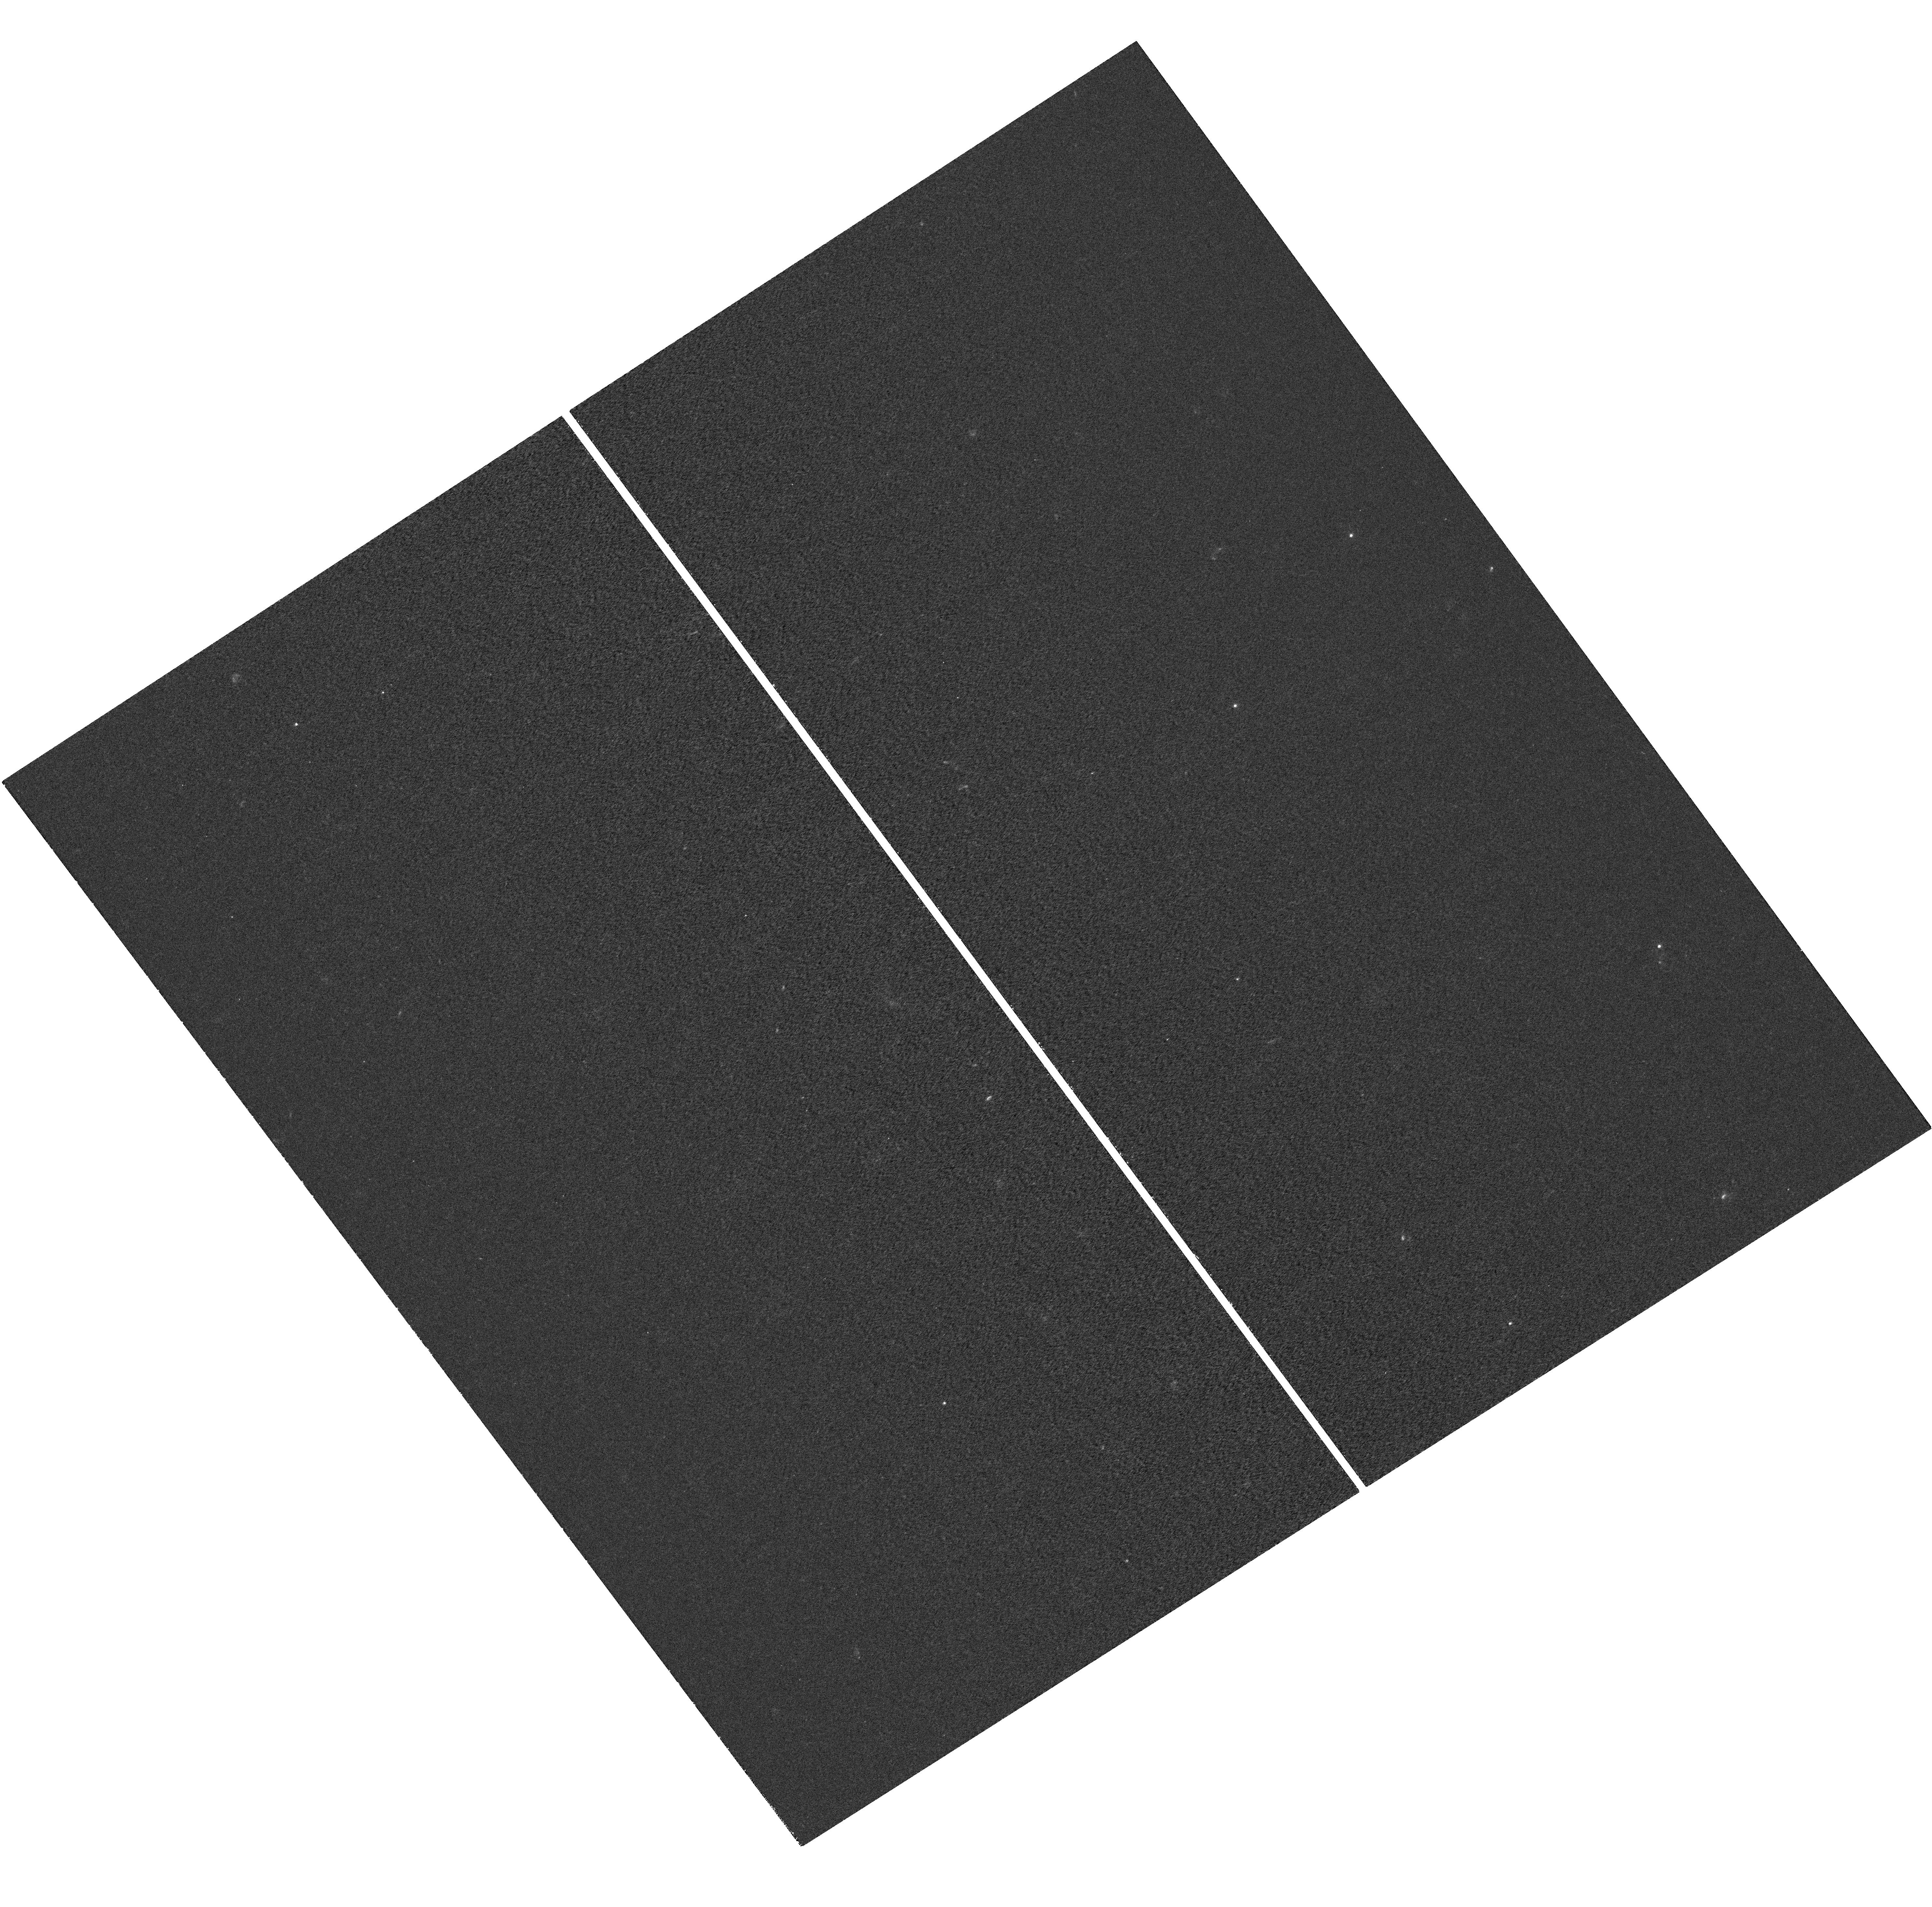
Target: RXJ2129+0005. Instrument: WFC3/UVIS. Filter: F275W. Exposure: 1 h. Observation ID: hst_12457_b3_wfc3_uvis_f275w_ibsvb3

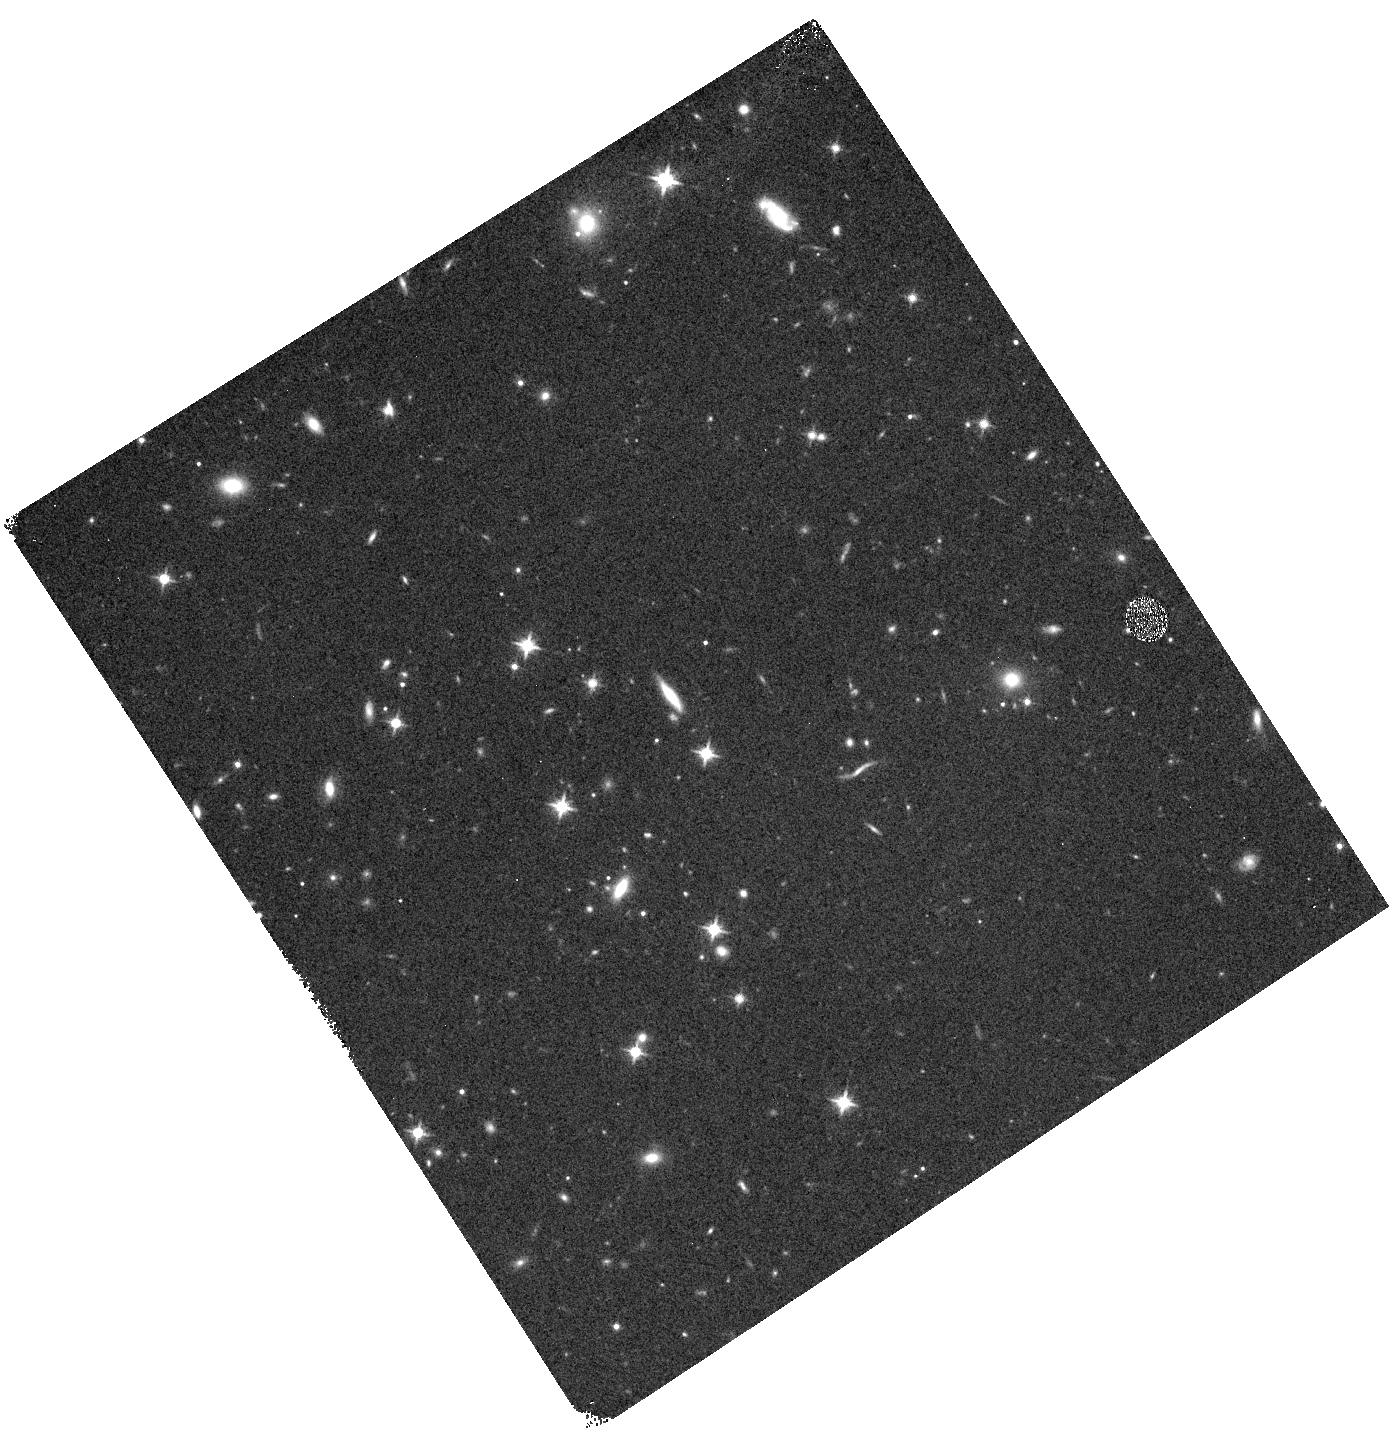
Target: RXJ2129-WFC3PAR2. Instrument: WFC3/IR. Filter: F125W. Exposure: 10 min. Observation ID: hst_12457_b0_wfc3_ir_f125w_ibsvb0

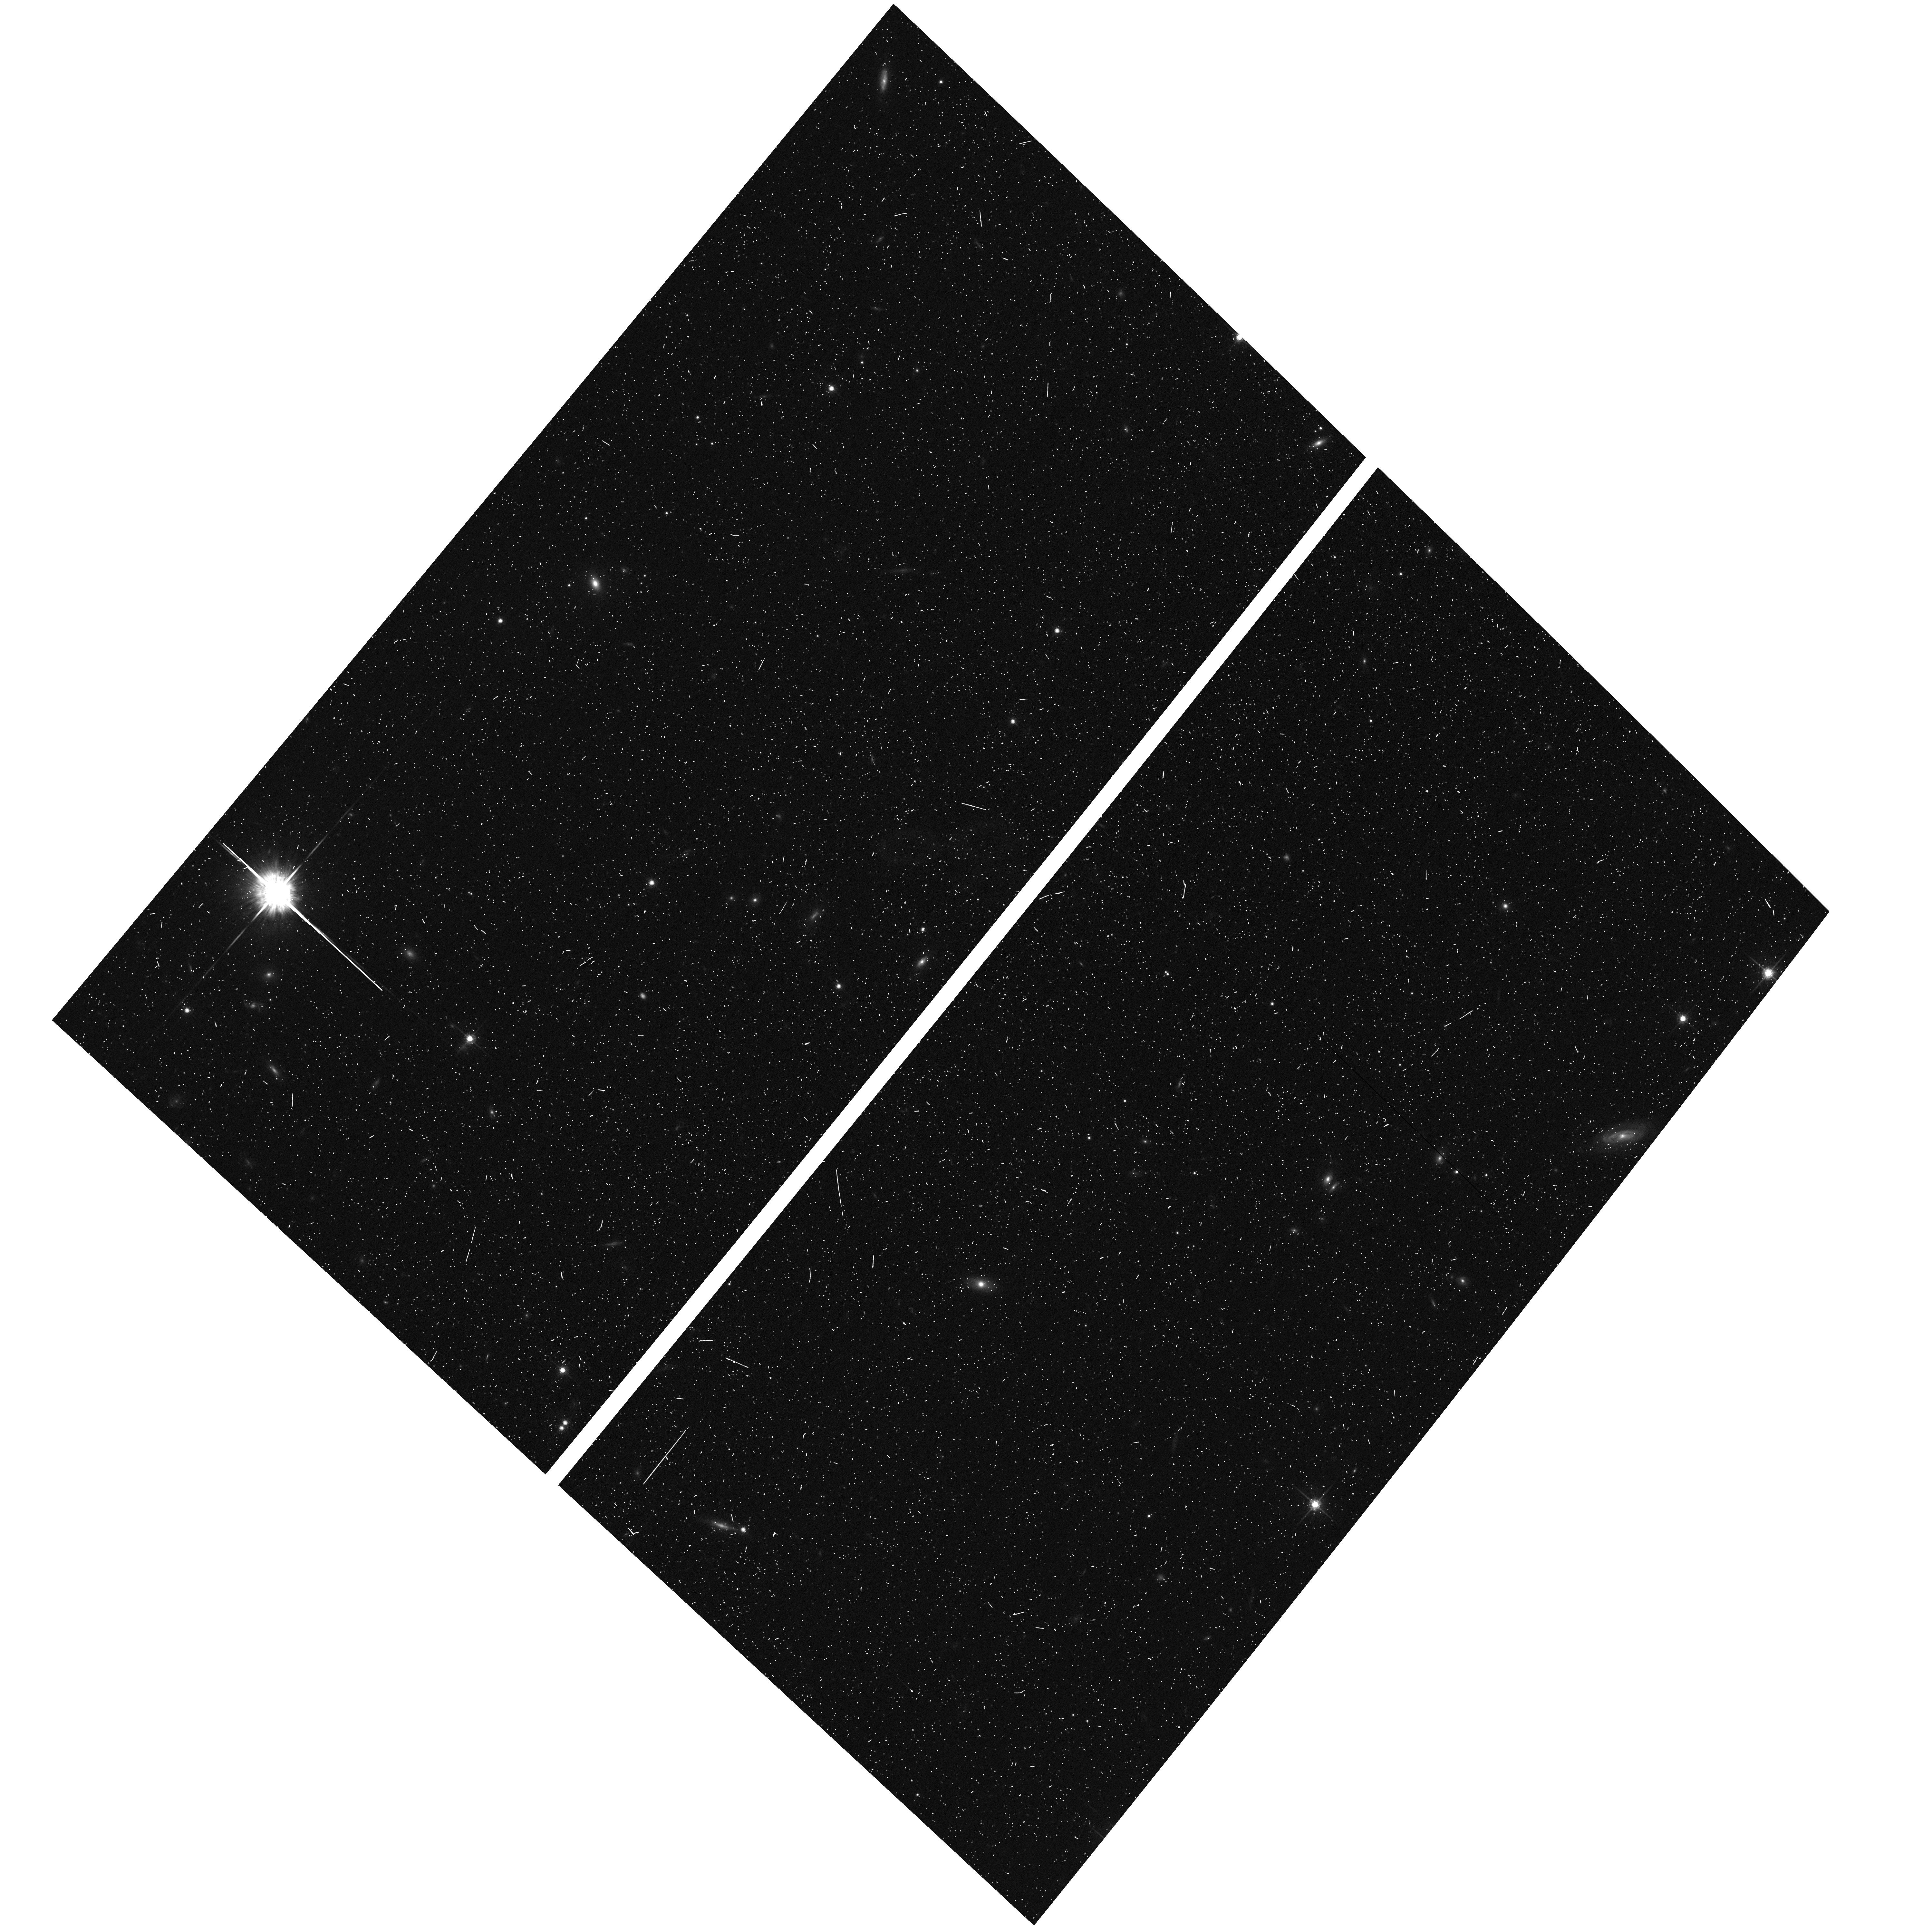
Target: RXJ2129-ACSPAR1. Instrument: ACS/WFC. Filter: F775W. Exposure: 7 min. Observation ID: hst_12457_a4_acs_wfc_f775w_jbsva4

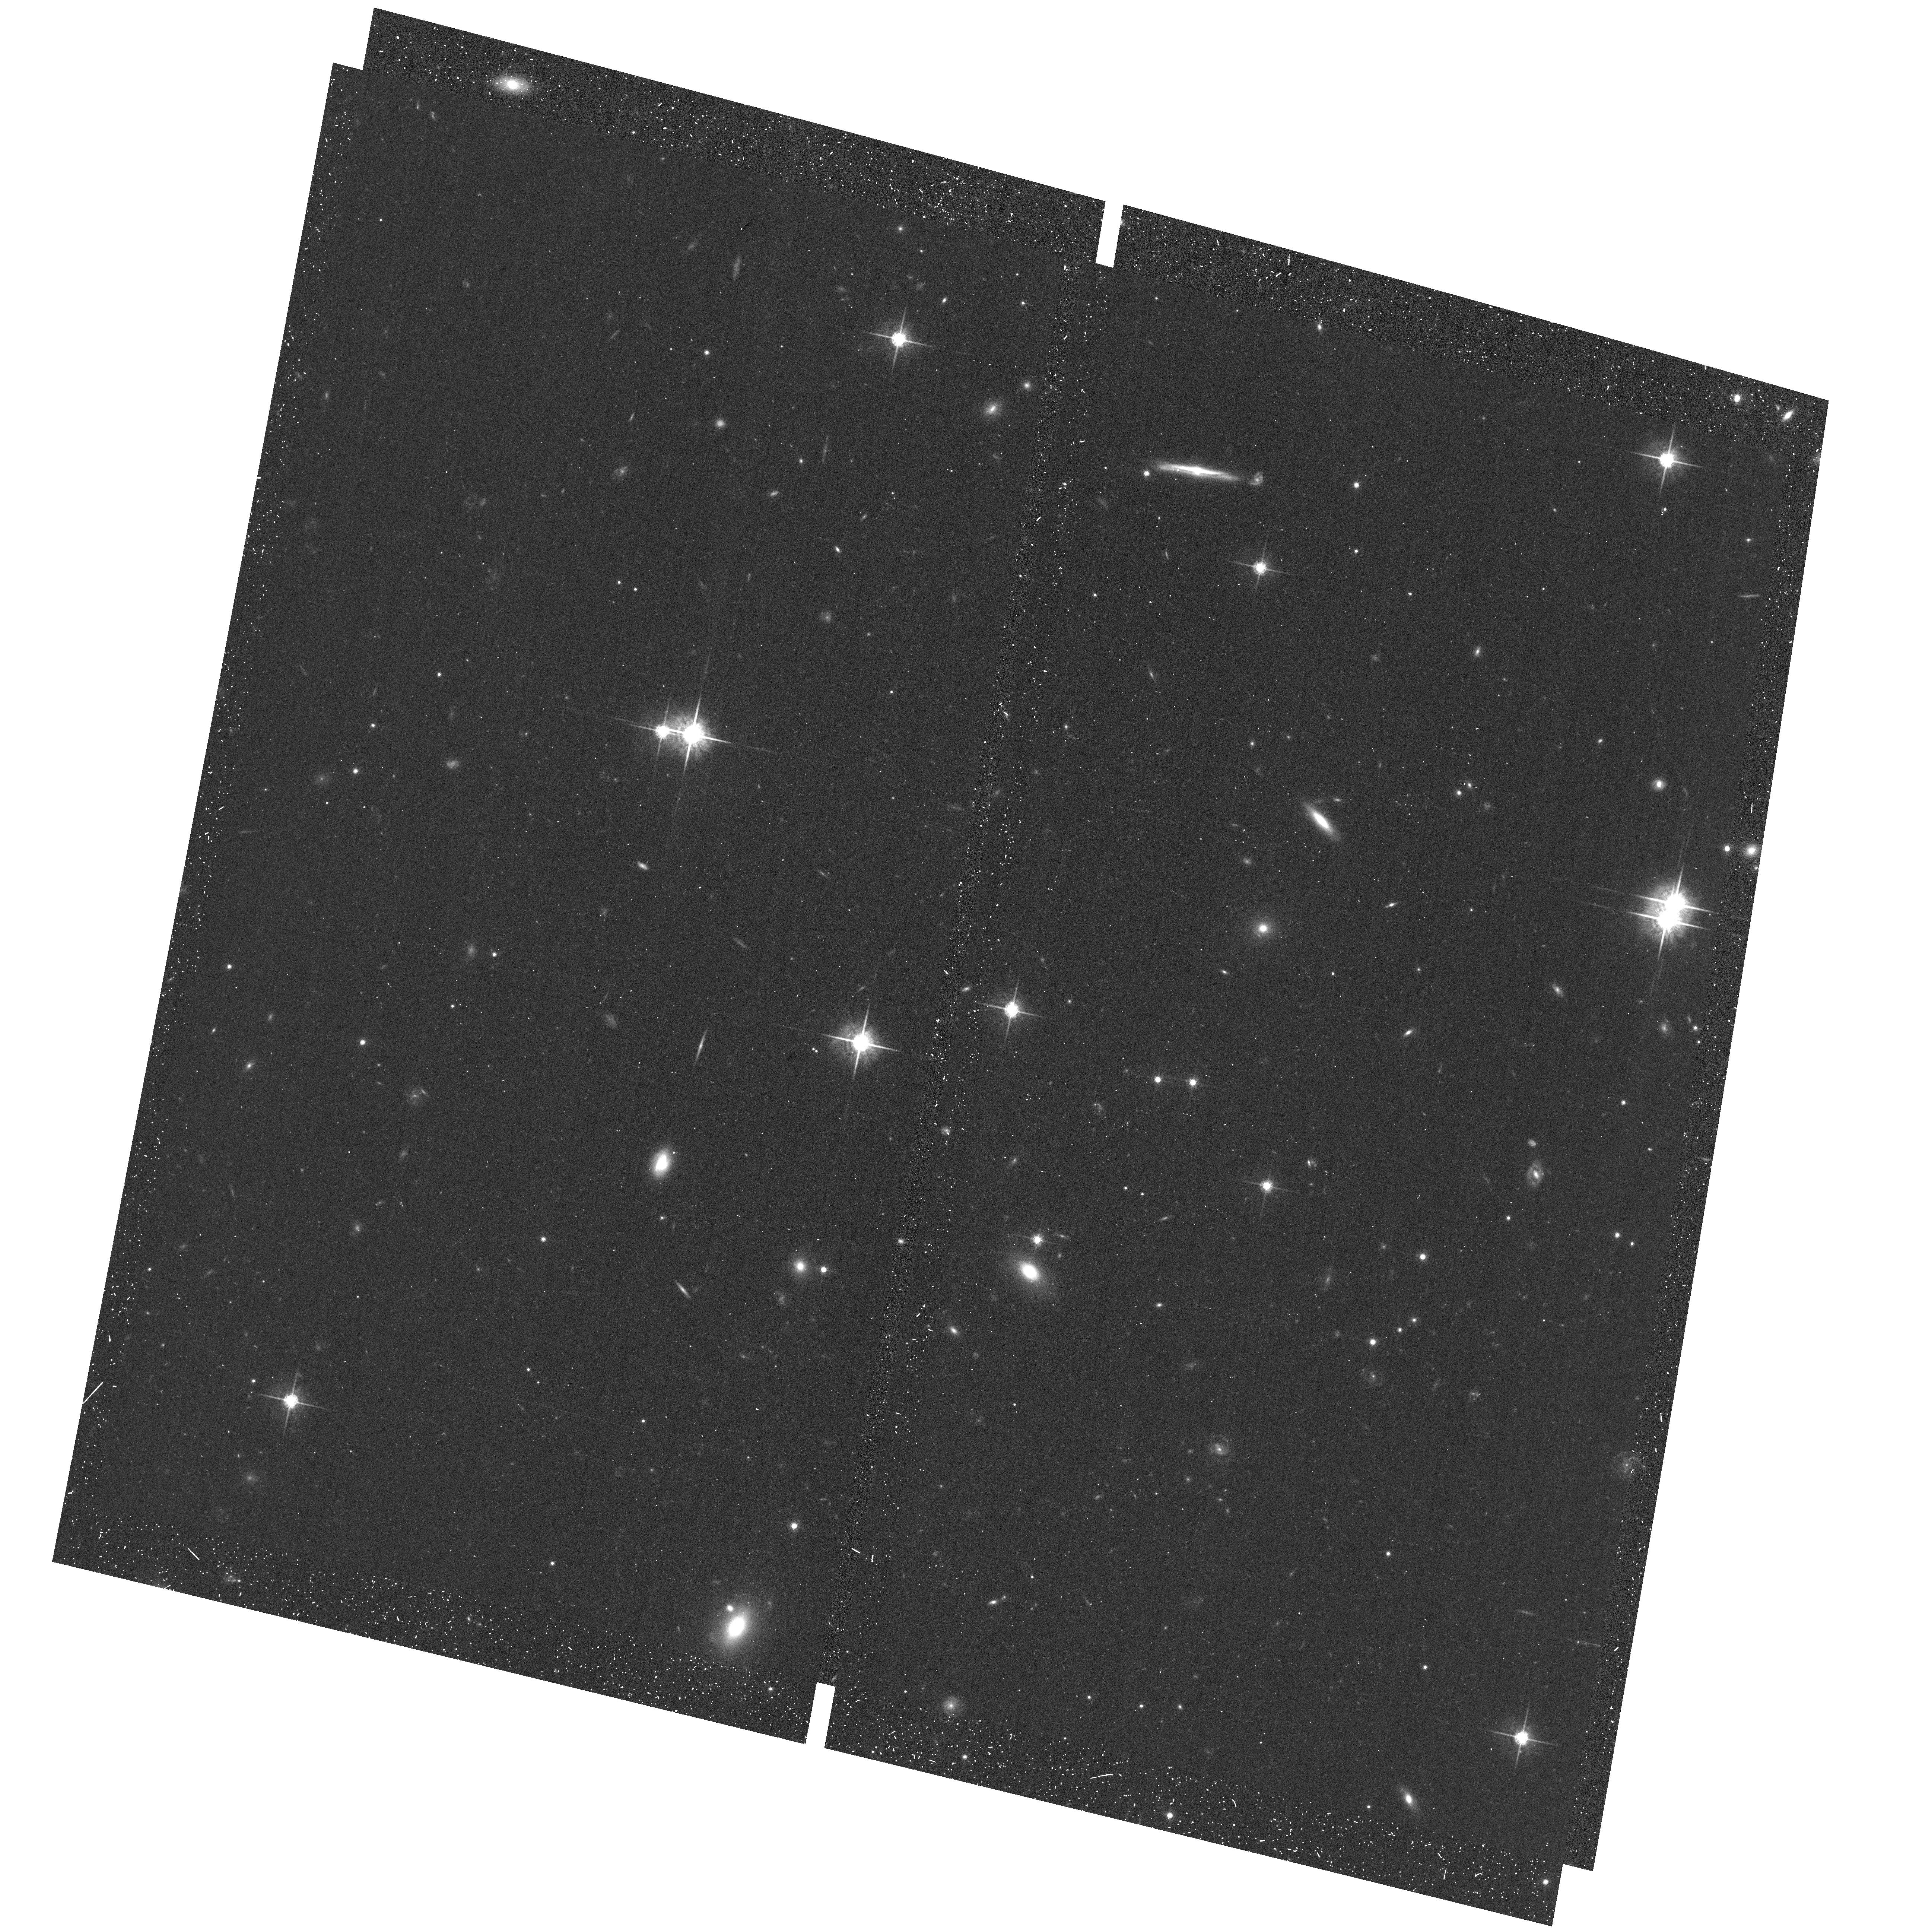
Target: RXJ2129-ACSPAR2. Instrument: ACS/WFC. Filter: F775W. Exposure: 15 min. Observation ID: hst_12457_b6_acs_wfc_f775w_jbsvb6

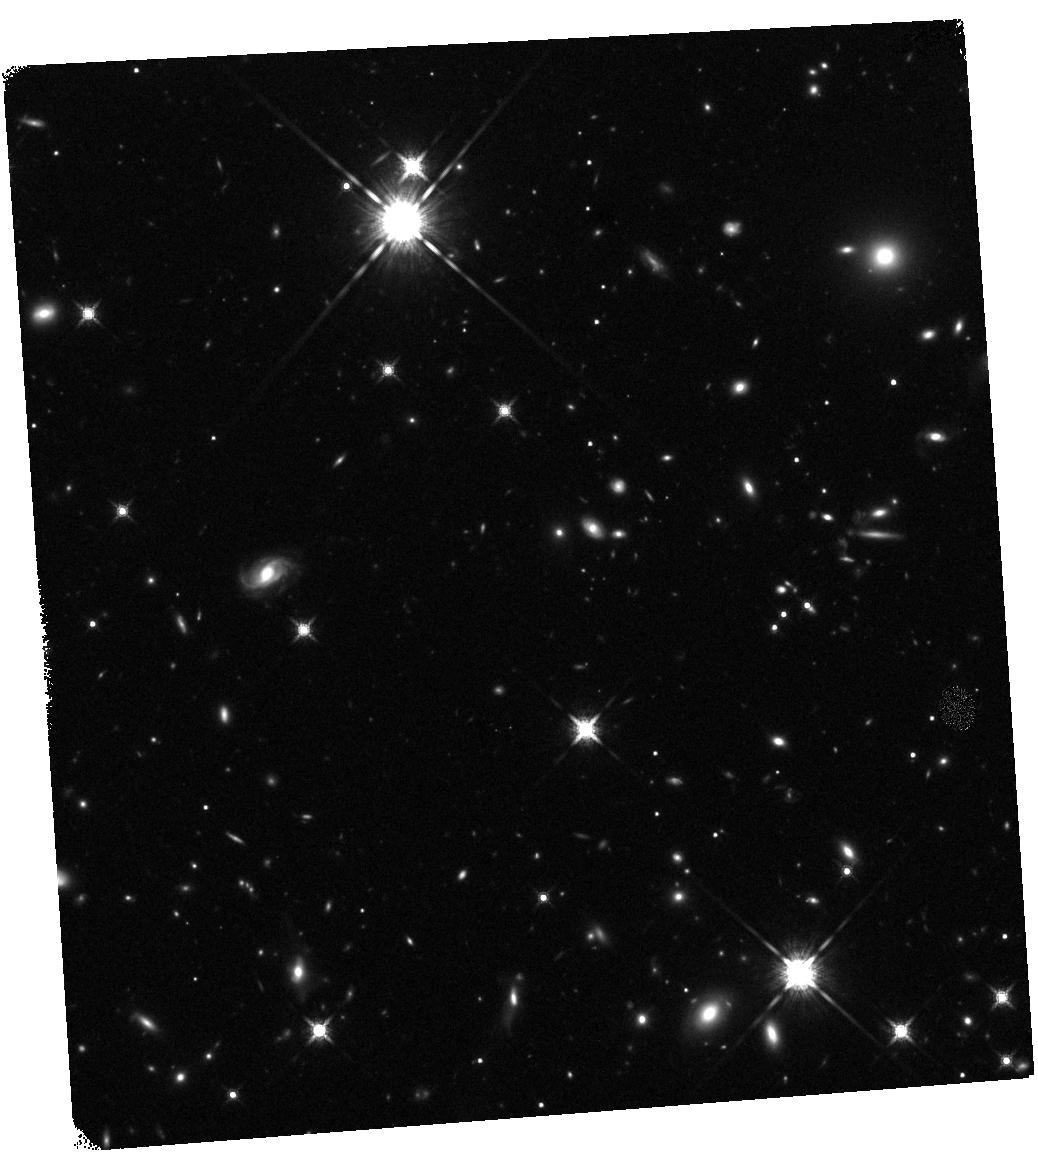
Target: RXJ2129-WFC3PAR1. Instrument: WFC3/IR. Filter: F160W. Exposure: 20 min. Observation ID: hst_12457_a5_wfc3_ir_f160w_ibsva5

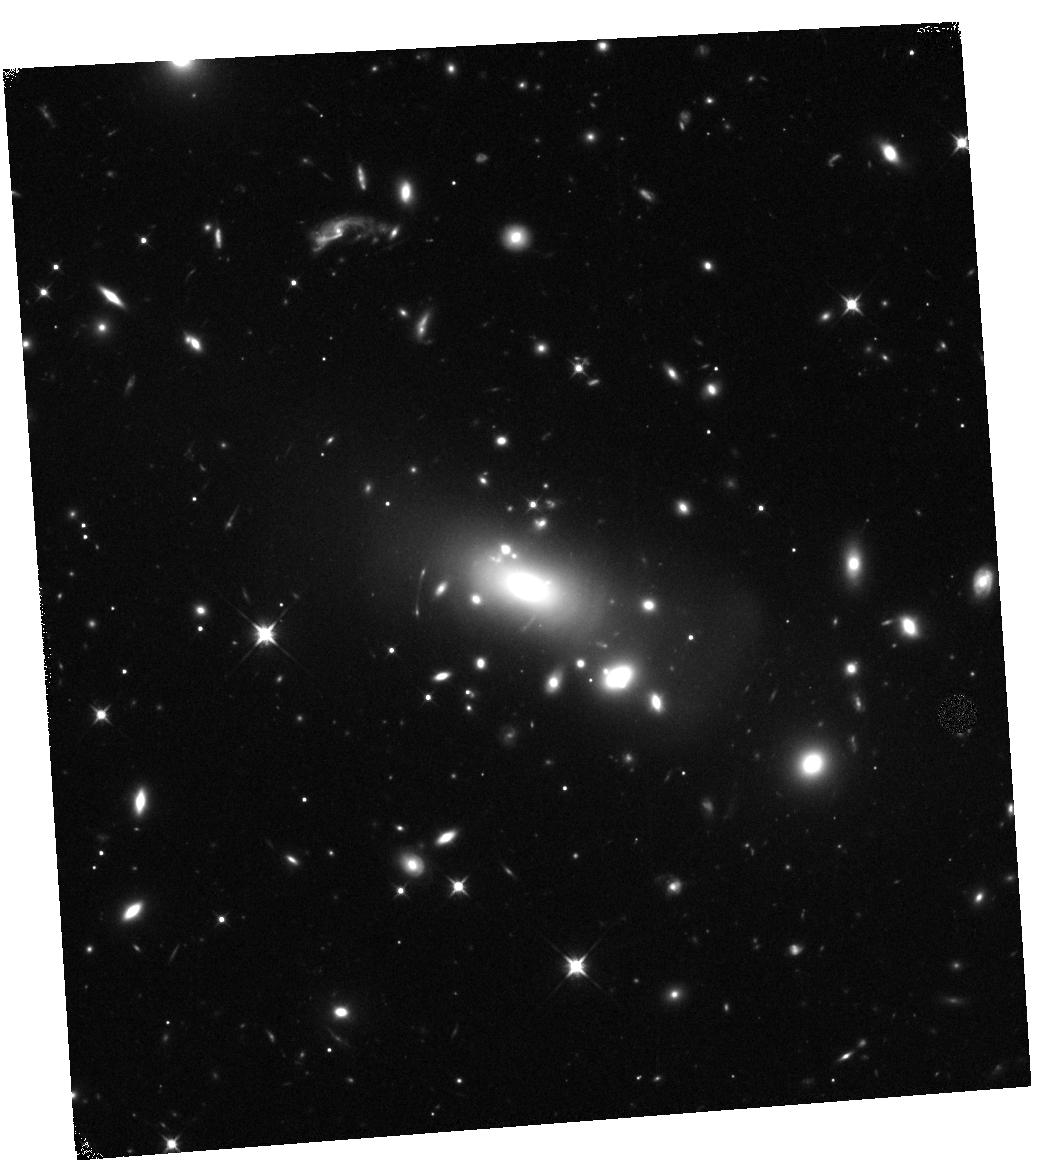
Target: RXJ2129+0005. Instrument: WFC3/IR. Filter: F110W. Exposure: 17 min. Observation ID: hst_12457_a9_wfc3_ir_f110w_ibsva9

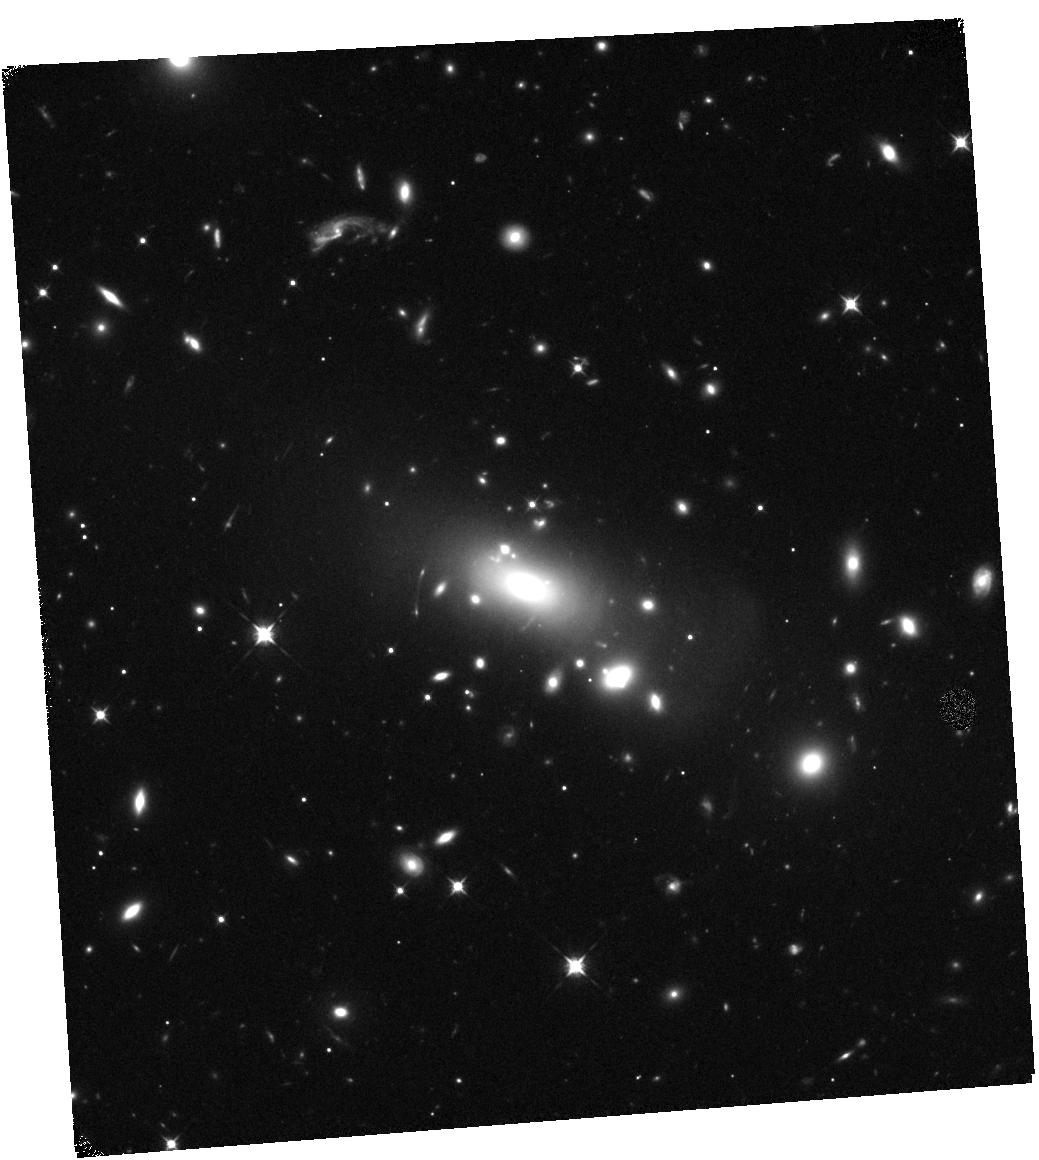
Target: RXJ2129+0005. Instrument: WFC3/IR. Filter: F105W. Exposure: 23 min. Observation ID: hst_12457_a4_wfc3_ir_f105w_ibsva4

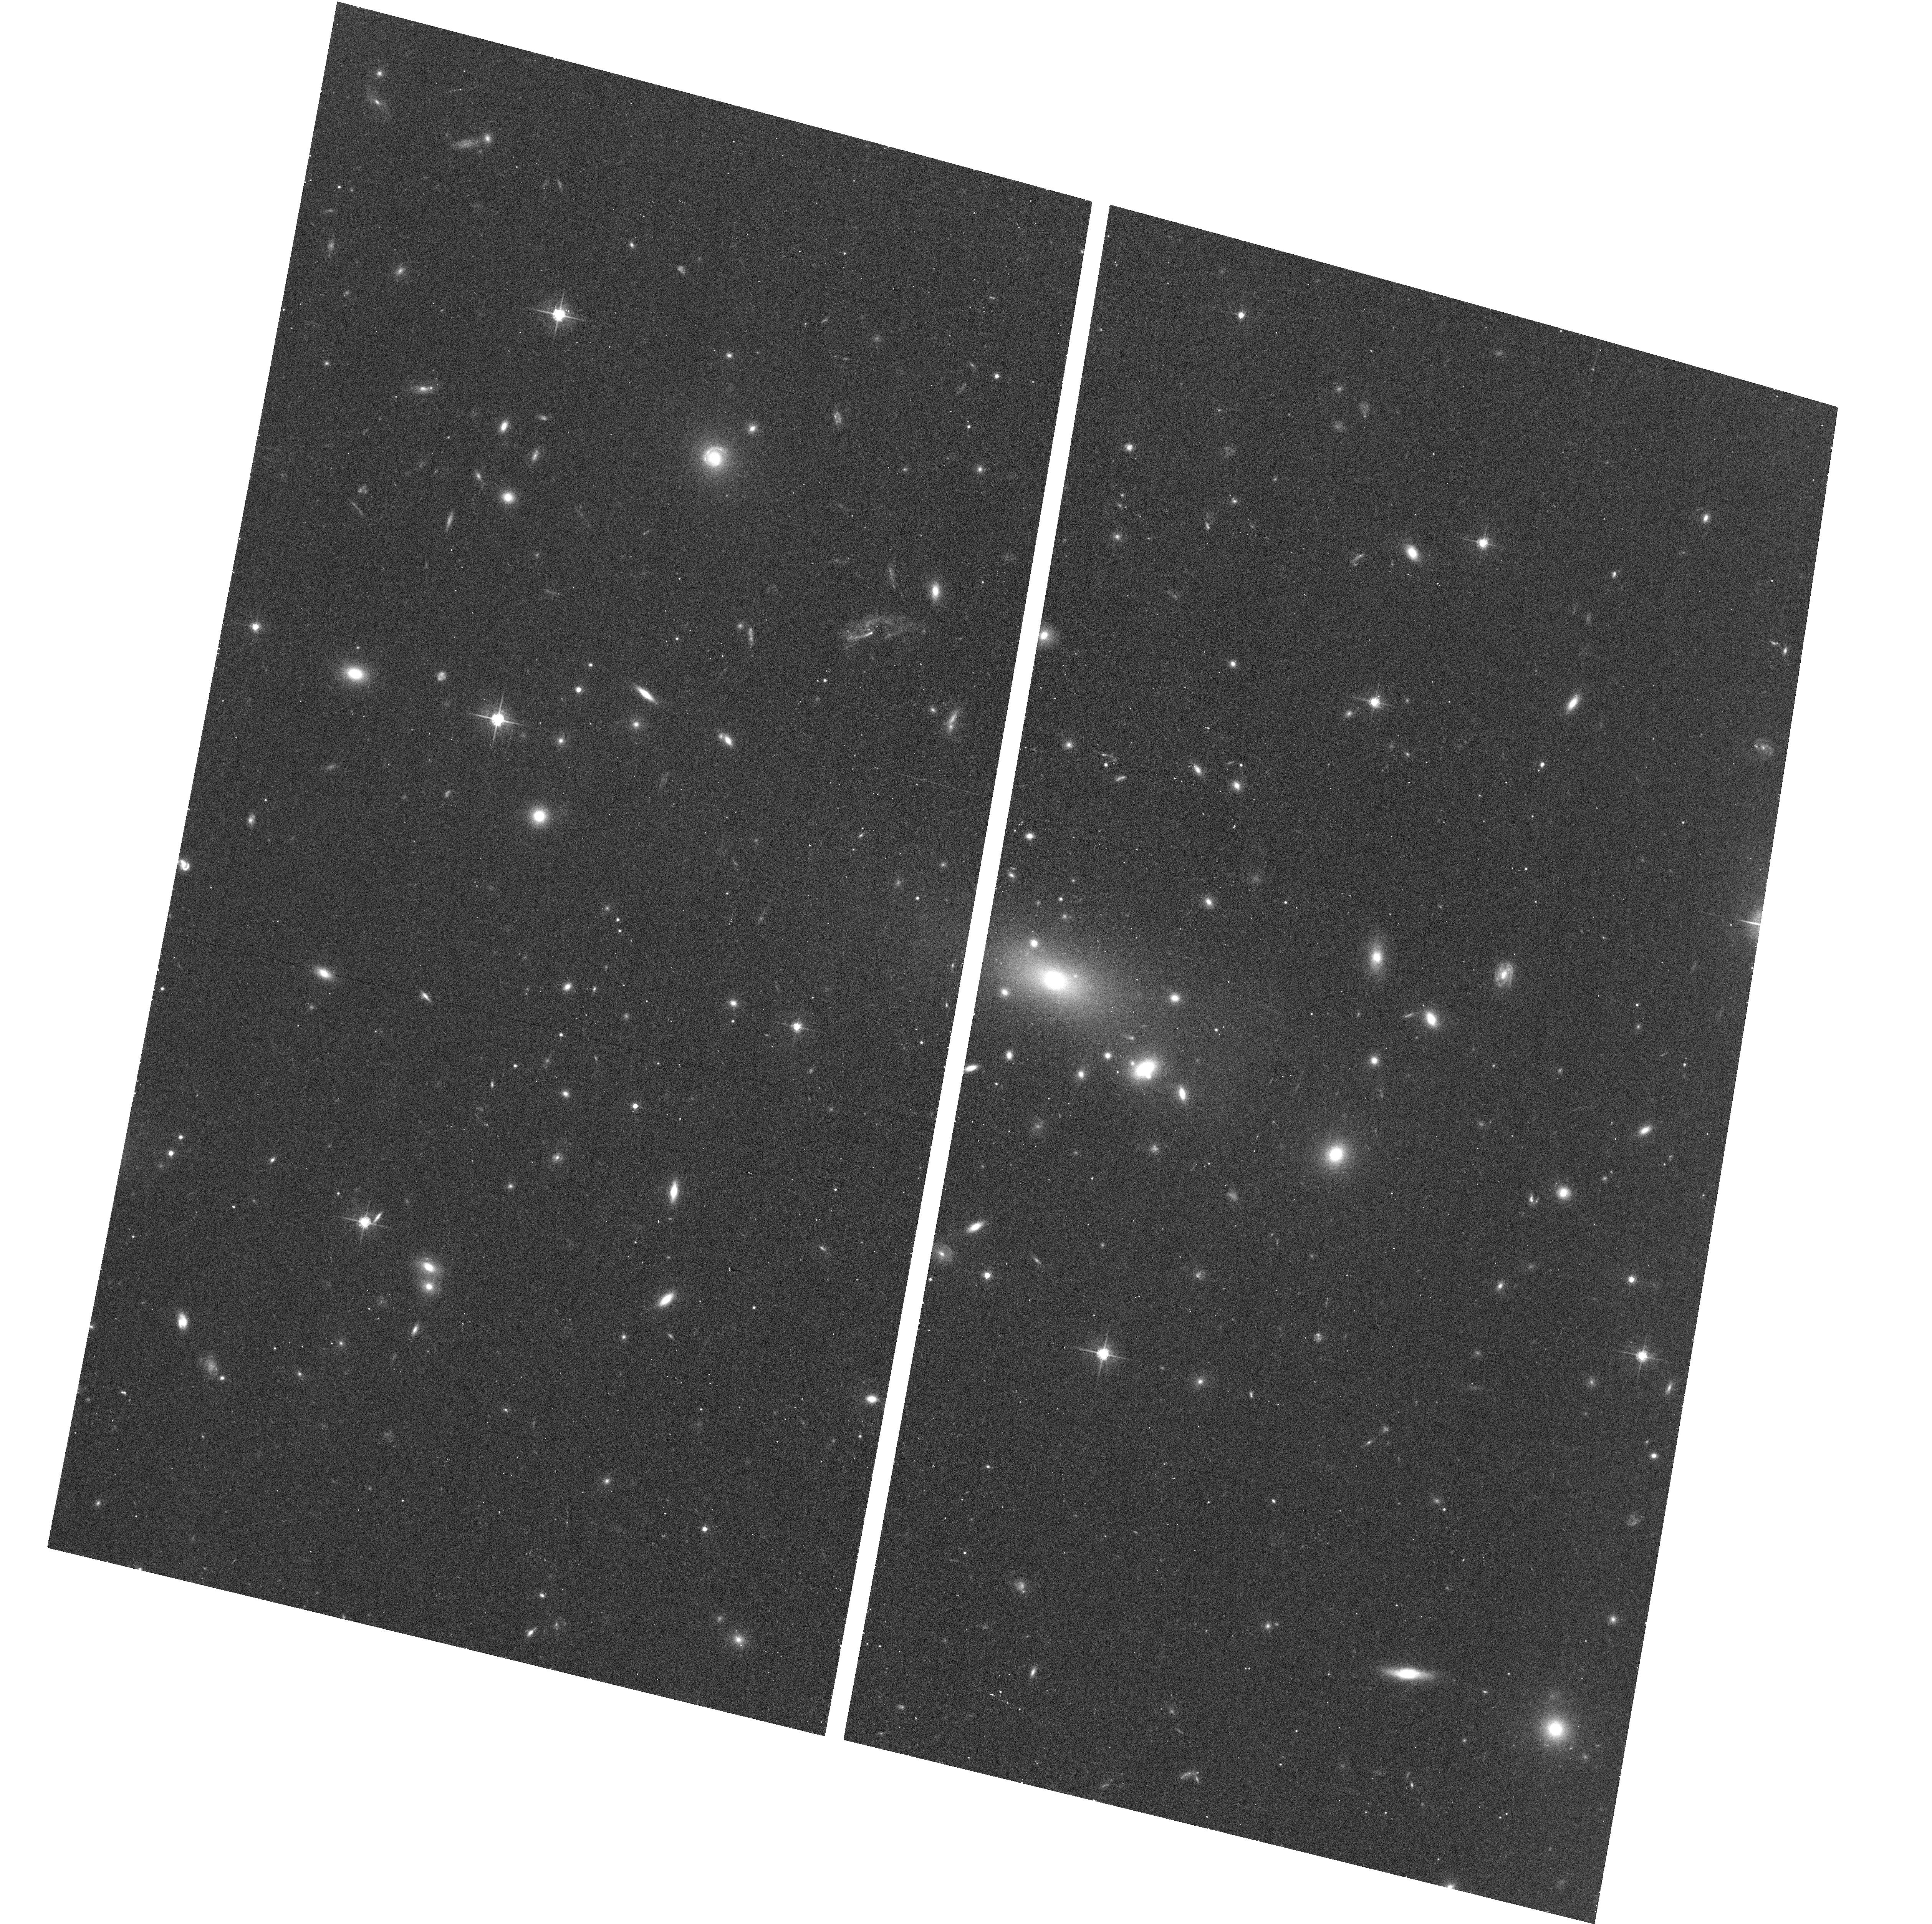
Target: RXJ2129+0005. Instrument: ACS/WFC. Filter: F625W. Exposure: 16 min. Observation ID: hst_12457_b0_acs_wfc_f625w_jbsvb0

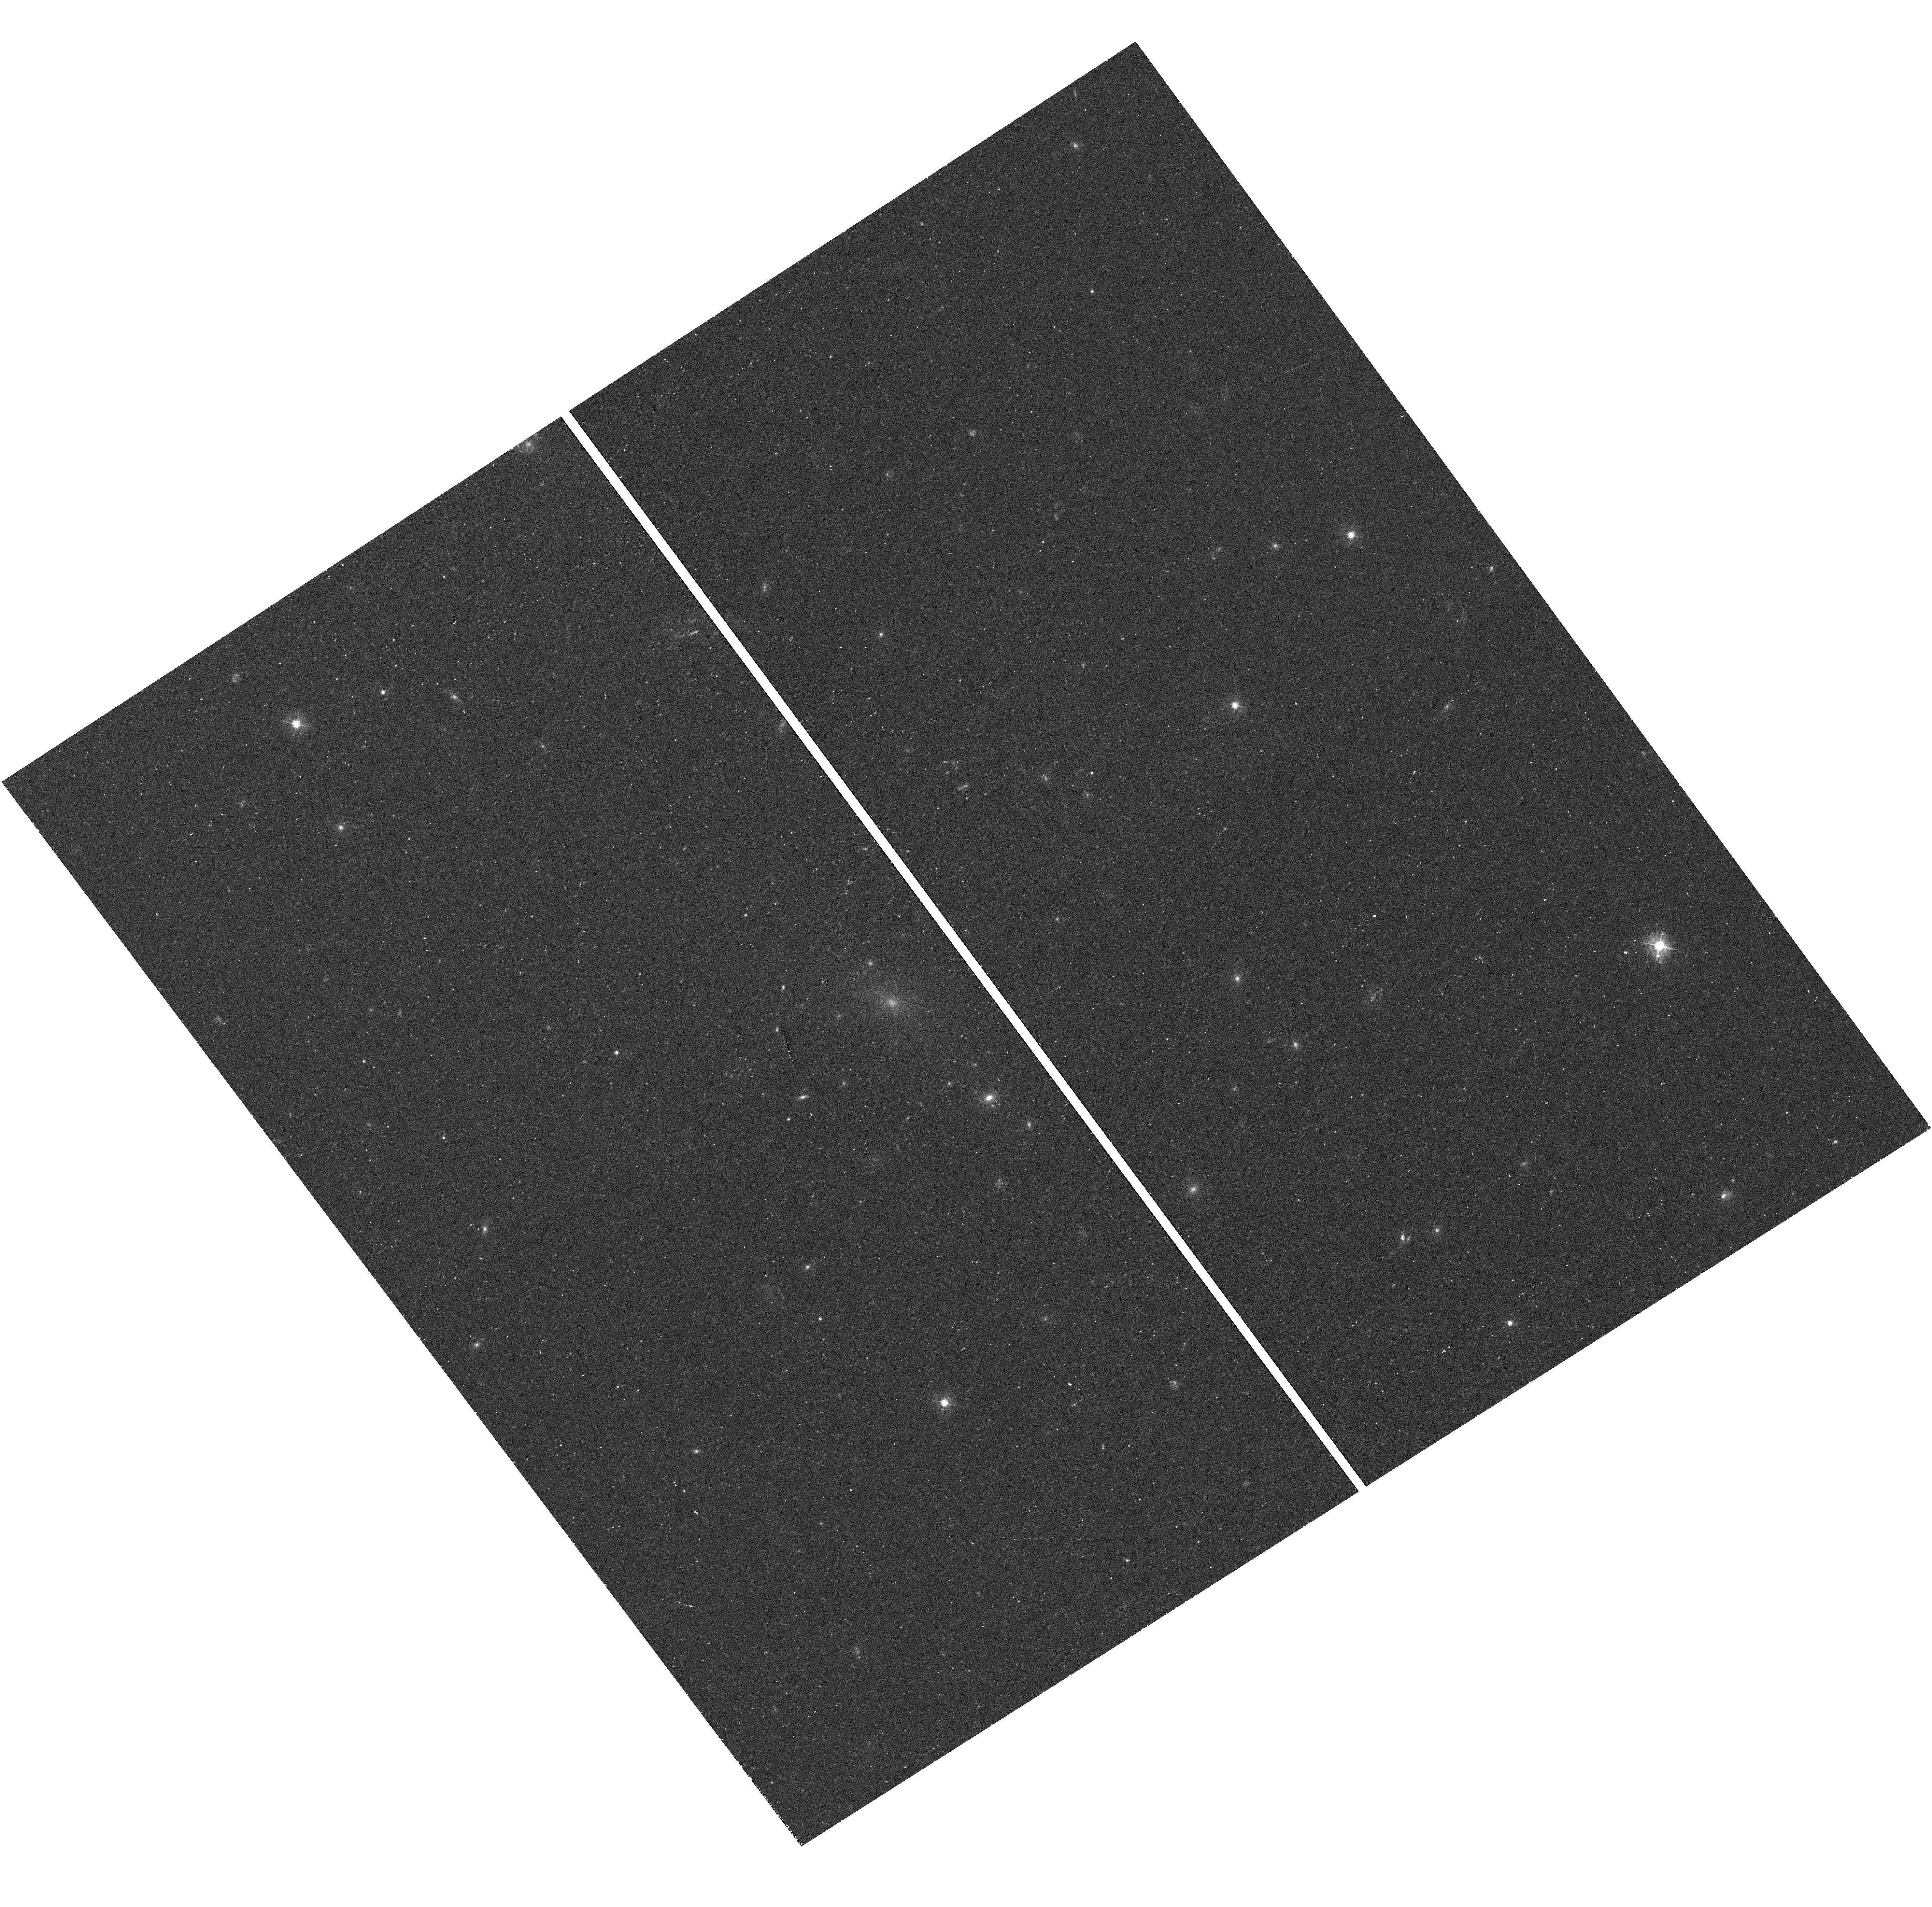
Target: RXJ2129+0005. Instrument: WFC3/UVIS. Filter: F390W. Exposure: 18 min. Observation ID: hst_12457_b3_wfc3_uvis_f390w_ibsvb3

Through a Lens, Darkly - New Constraints on the Fundamental Components of the Cosmos (PI: Postman, Marc)

As the most massive objects in the universe, galaxy clusters represent important signposts in our story of structure evolution, and are the ultimate telescopic lenses, placing gravitationally lensed galaxies from the earliest epochs in comfortable reach for careful study. We take full advantage of the refurbished ACS and WFC3 cameras to deliver deep 14-filter images of 25 carefully chosen clusters. These will enable us to address timely and substantive questions about dark matter, dark energy, and galaxy evolution well beyond z=7. These X-ray clusters are chosen to be free of lensing bias and to span a wide range of redshift and mass. By combining strong and weak lensing, we will obtain the definitive mass profile of relaxed clusters to confront the distinctive prediction of the standard LambdaCDM model. Detailed maps of internal structure will be enabled by ~1, 000 new multiply-imaged lensed sources to AB=26, all with precise (2% x (1+z)) photometric redshift measurements, thanks to WFC3's UV and IR coverage. A supernovae search in parallel (with low magnification uncertainties) will extend the Hubble diagram of SN1a to z>1.5, testing the constancy of dark energy with time and probing progenitor evolution. Our homogeneous panchromatic deep imaging of this cluster sample will constitute a vast legacy archive for studies of the formation and evolution of structure.